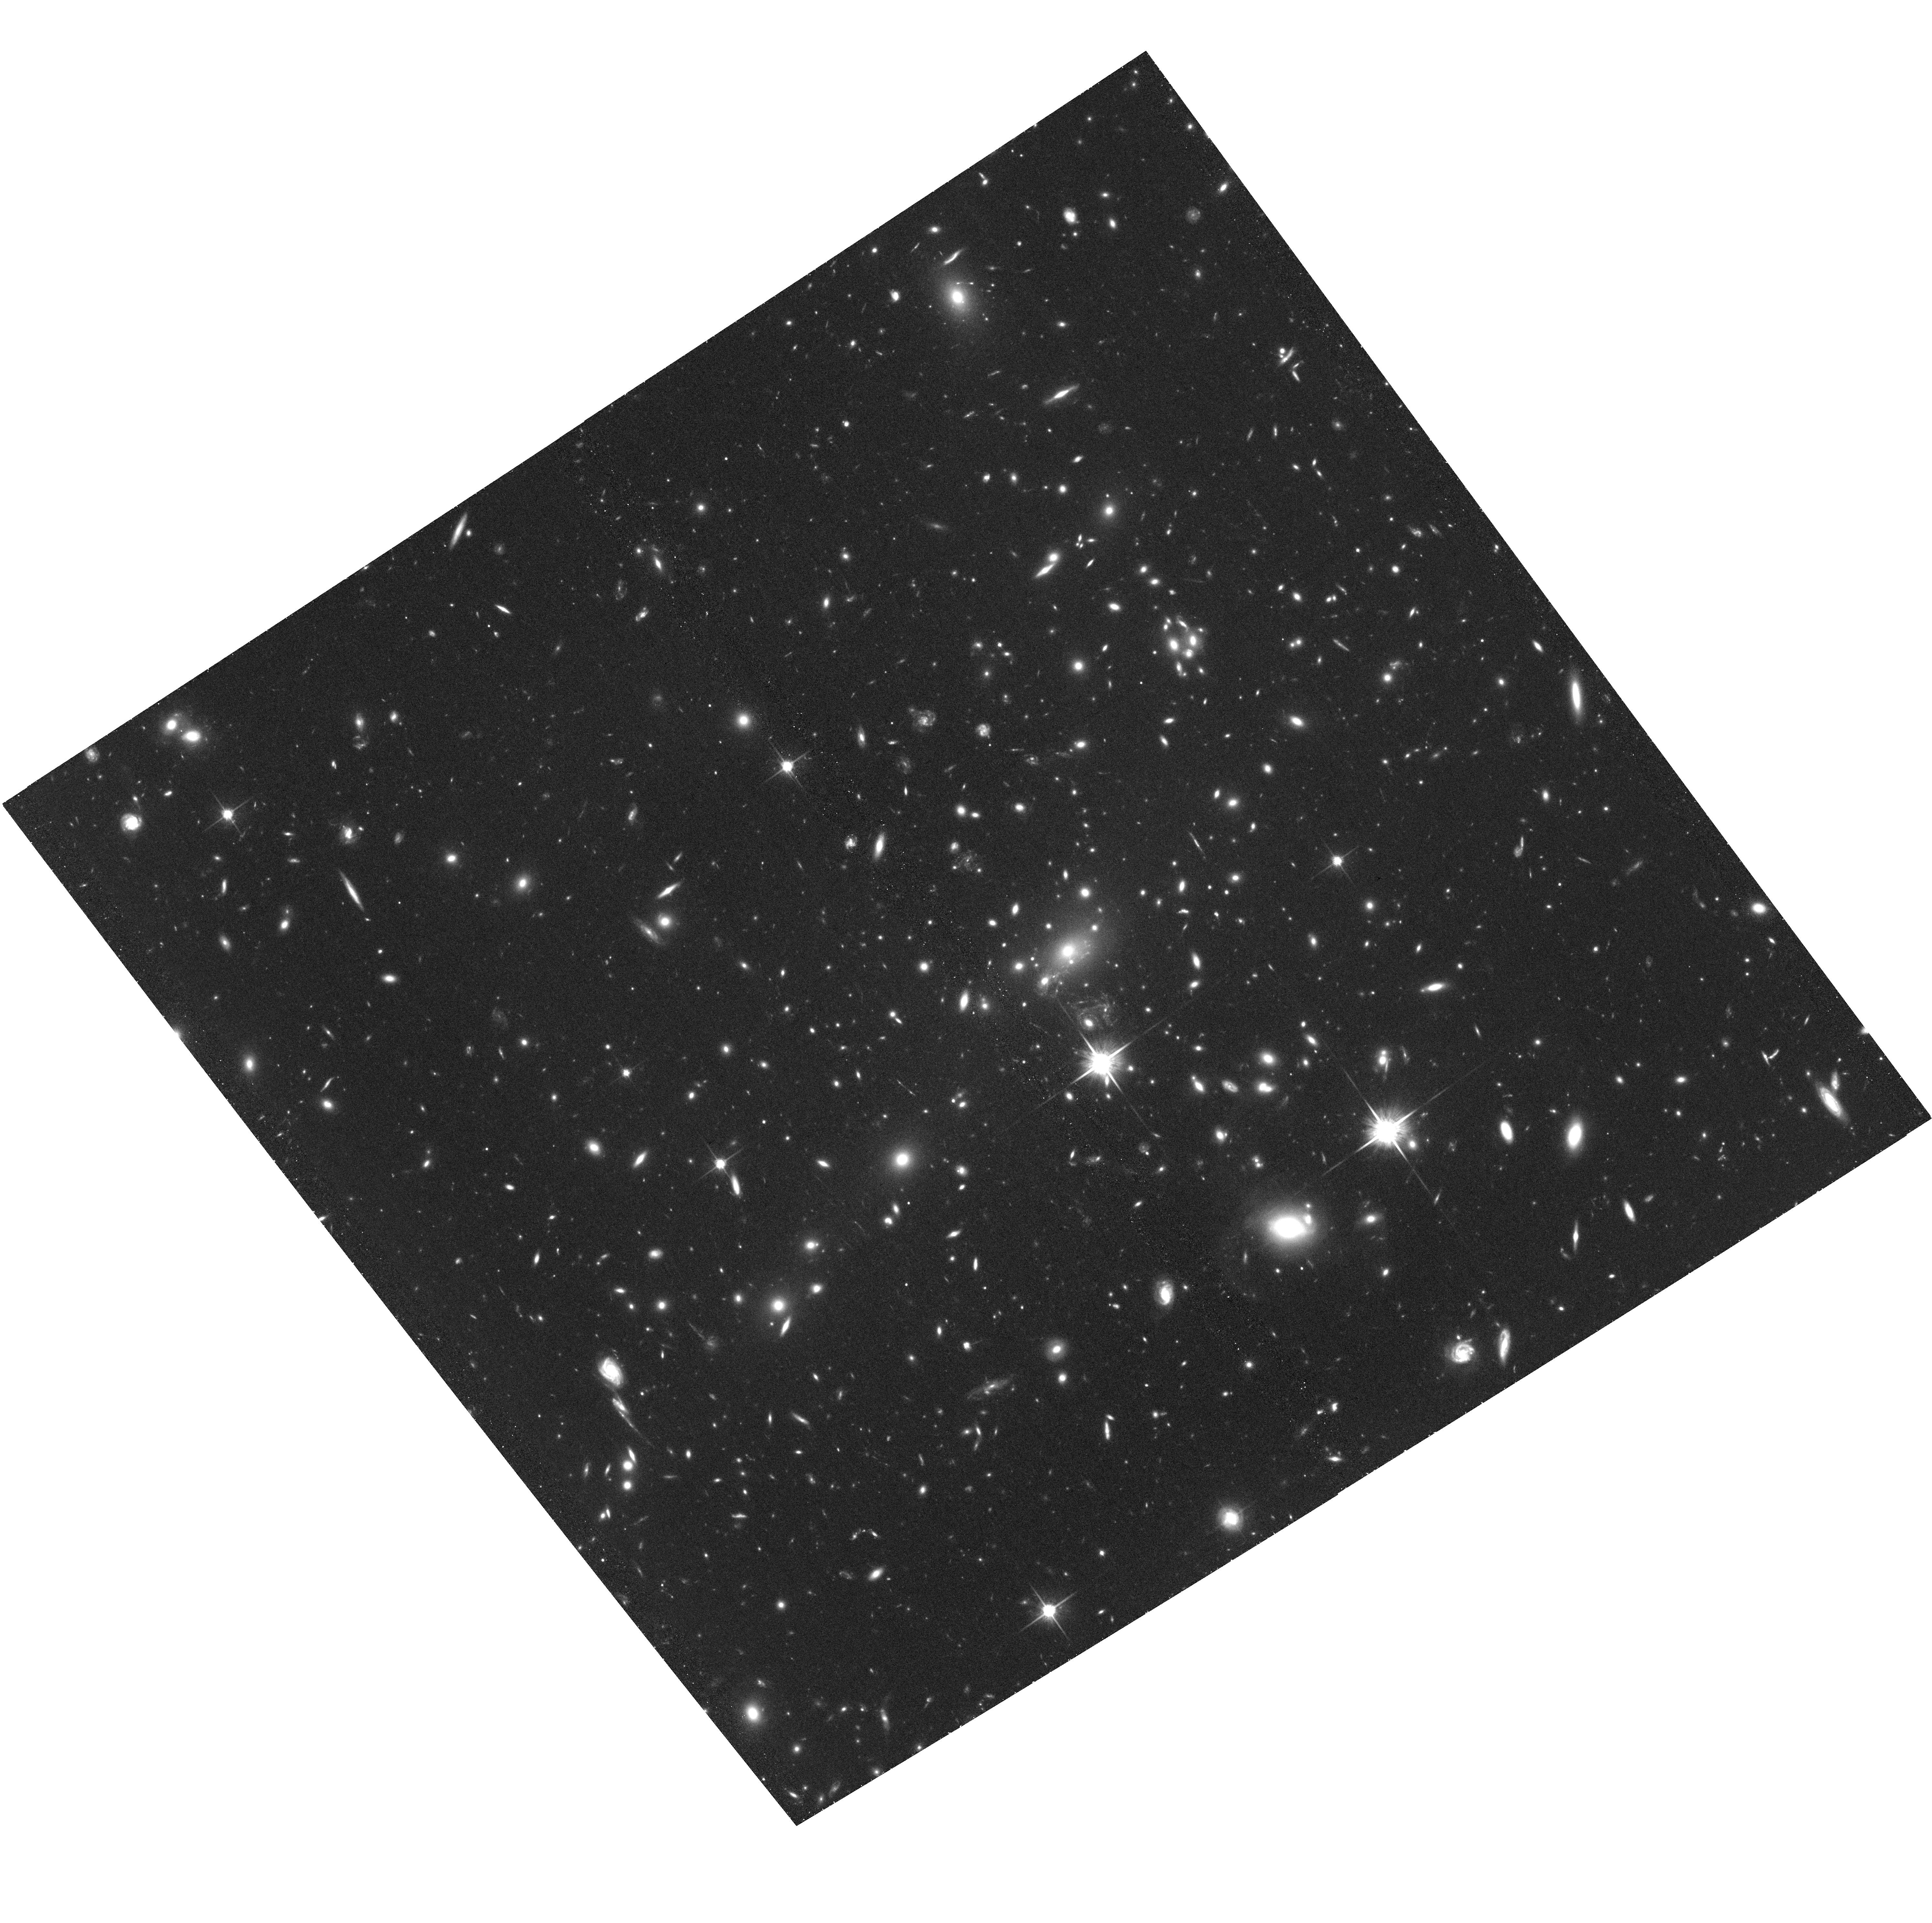
Target: MACSJ1149.5+2223
Instrument: ACS/WFC
Filter: F814W
Exposure: 1.4 h
Observation ID: hst_13504_82_acs_wfc_f814w_jcdu82

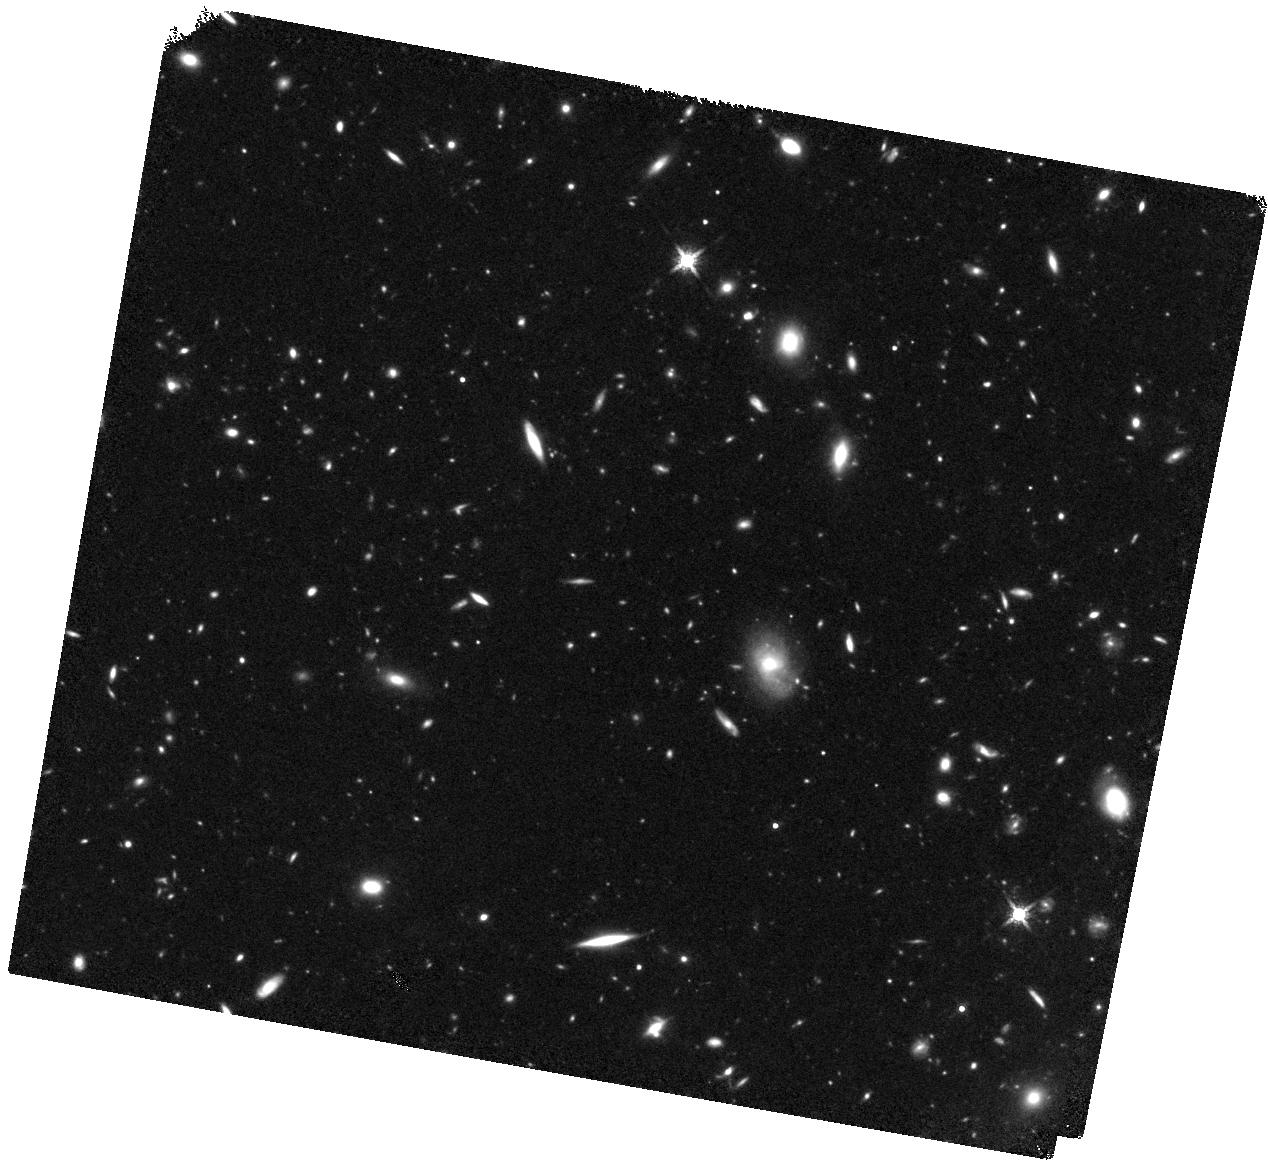
Target: MACSJ1149.5+2223-HFFPAR
Instrument: WFC3/IR
Filter: F160W
Exposure: 1.5 h
Observation ID: hst_13504_98_wfc3_ir_f160w_icdu98

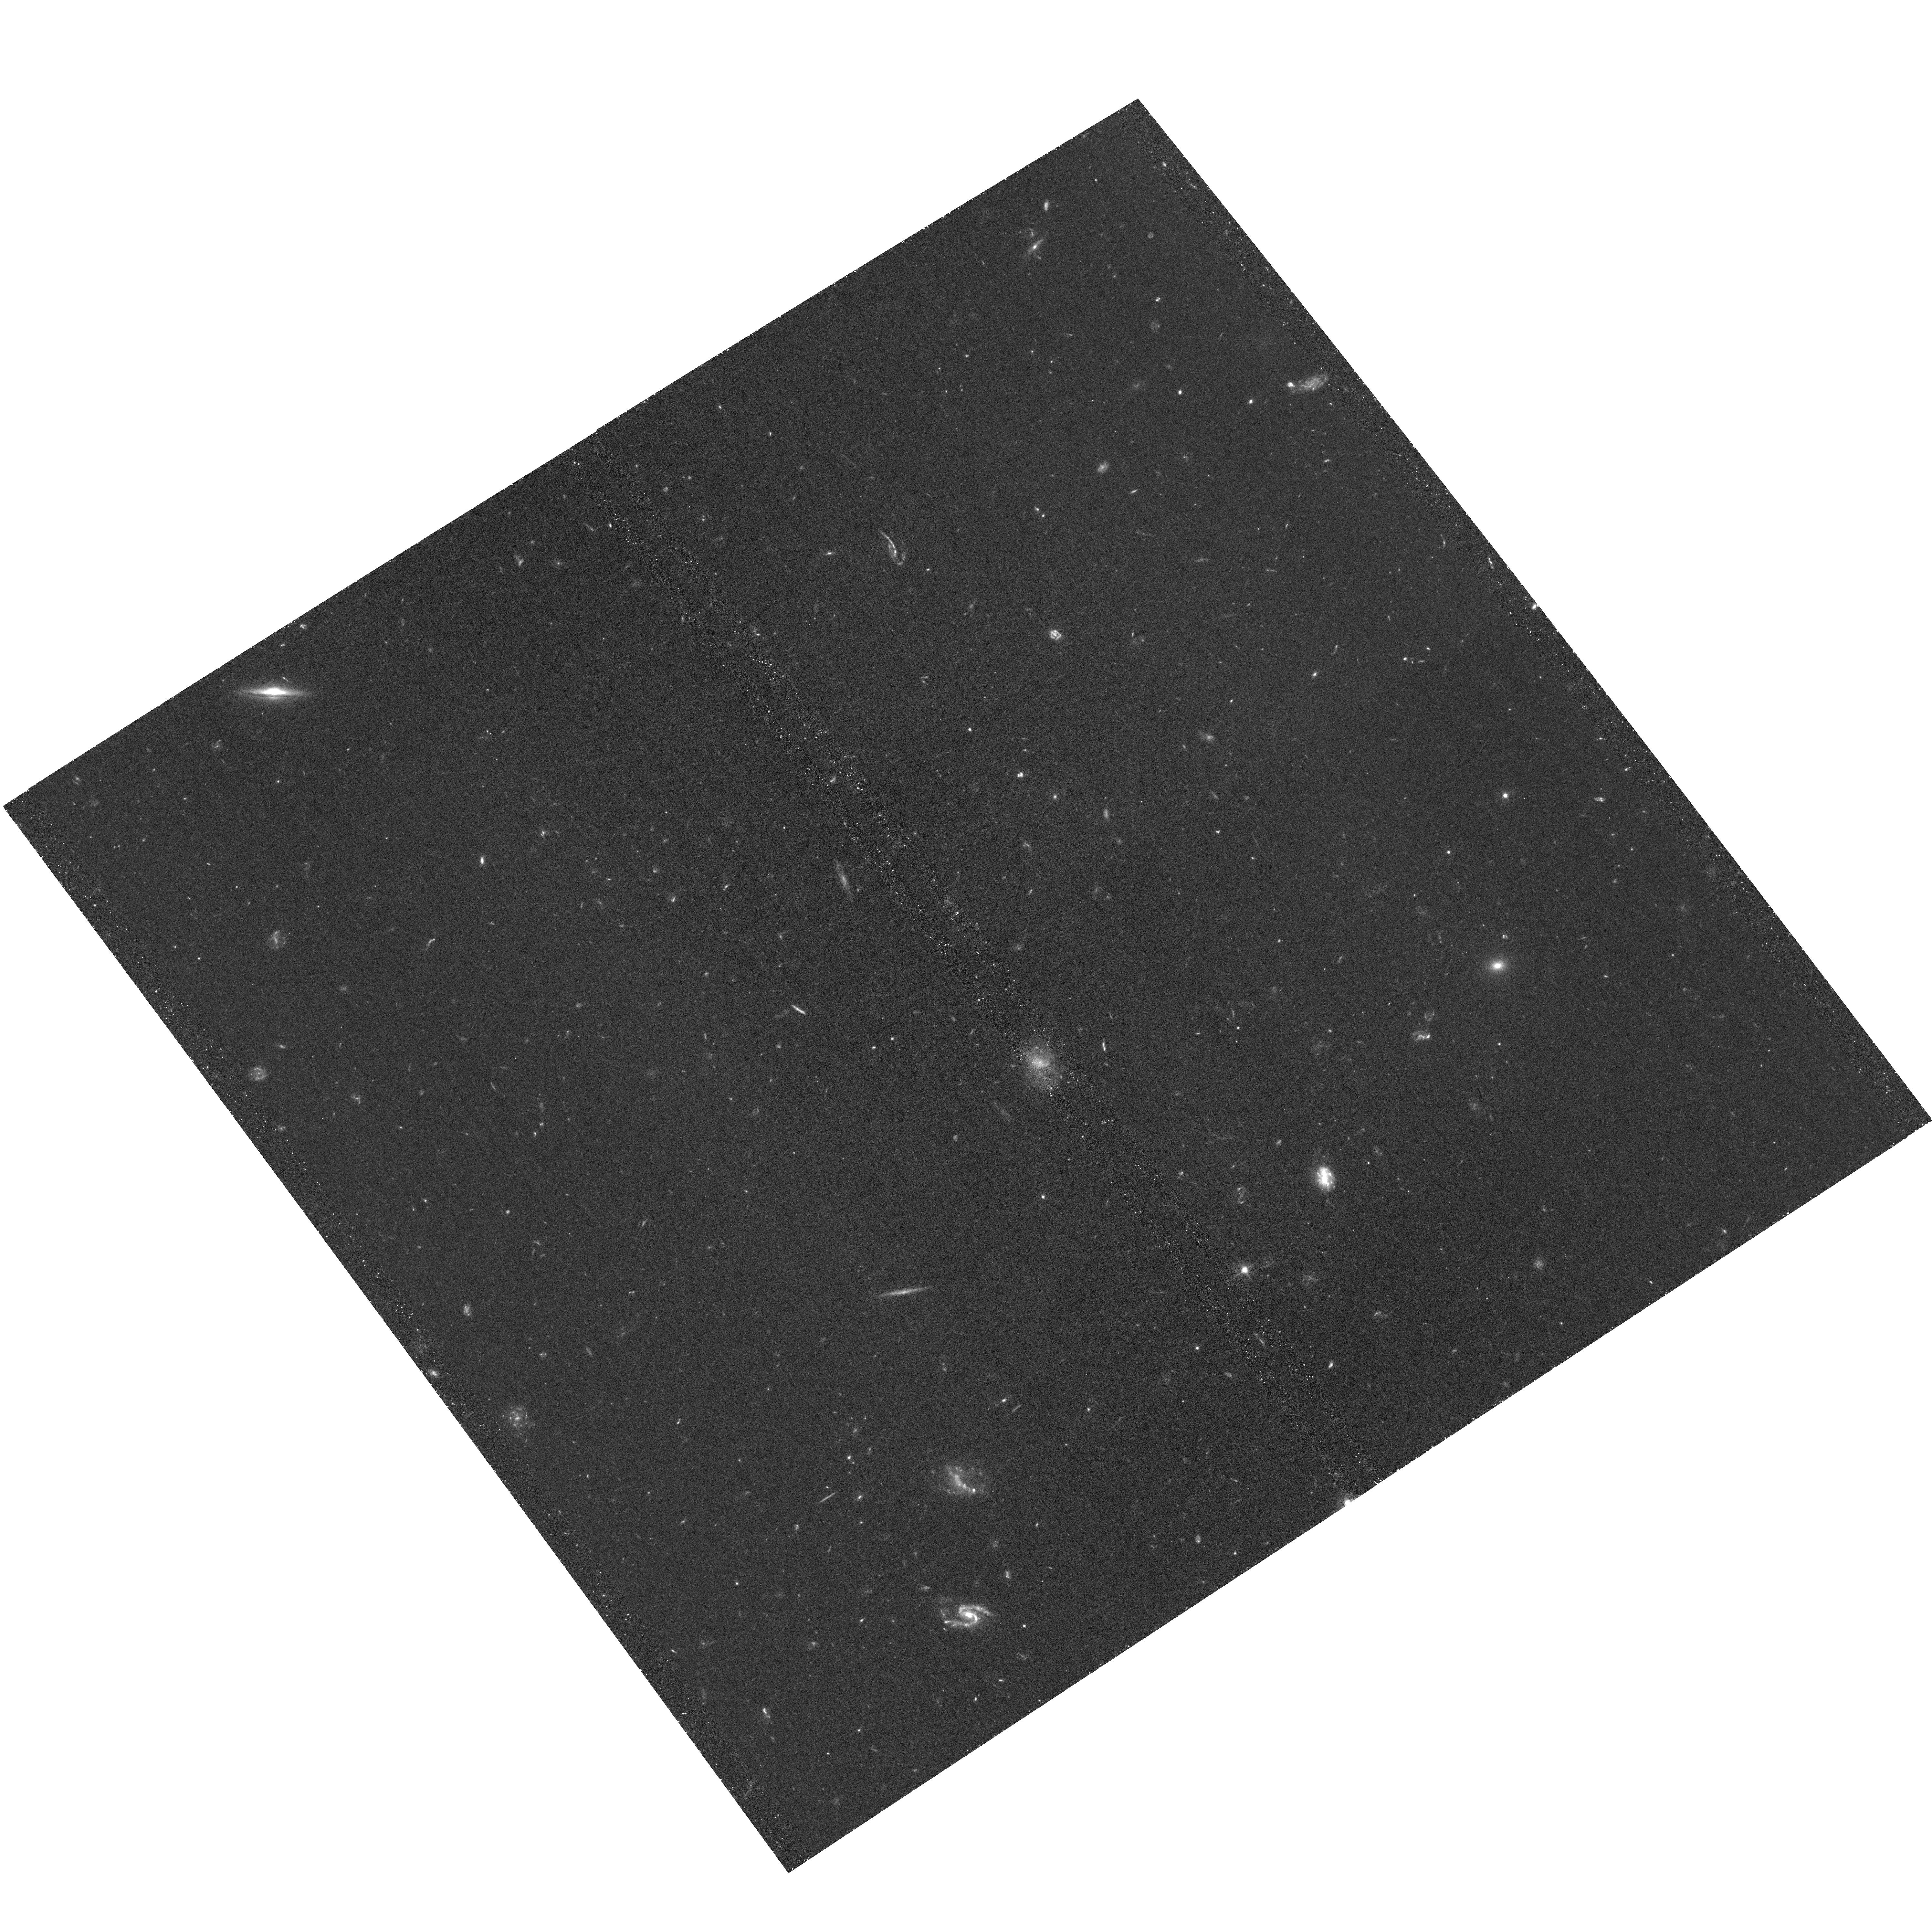
Target: MACSJ1149.5+2223-HFFPAR
Instrument: ACS/WFC
Filter: F435W
Exposure: 1.4 h
Observation ID: hst_13504_b1_acs_wfc_f435w_jcdub1

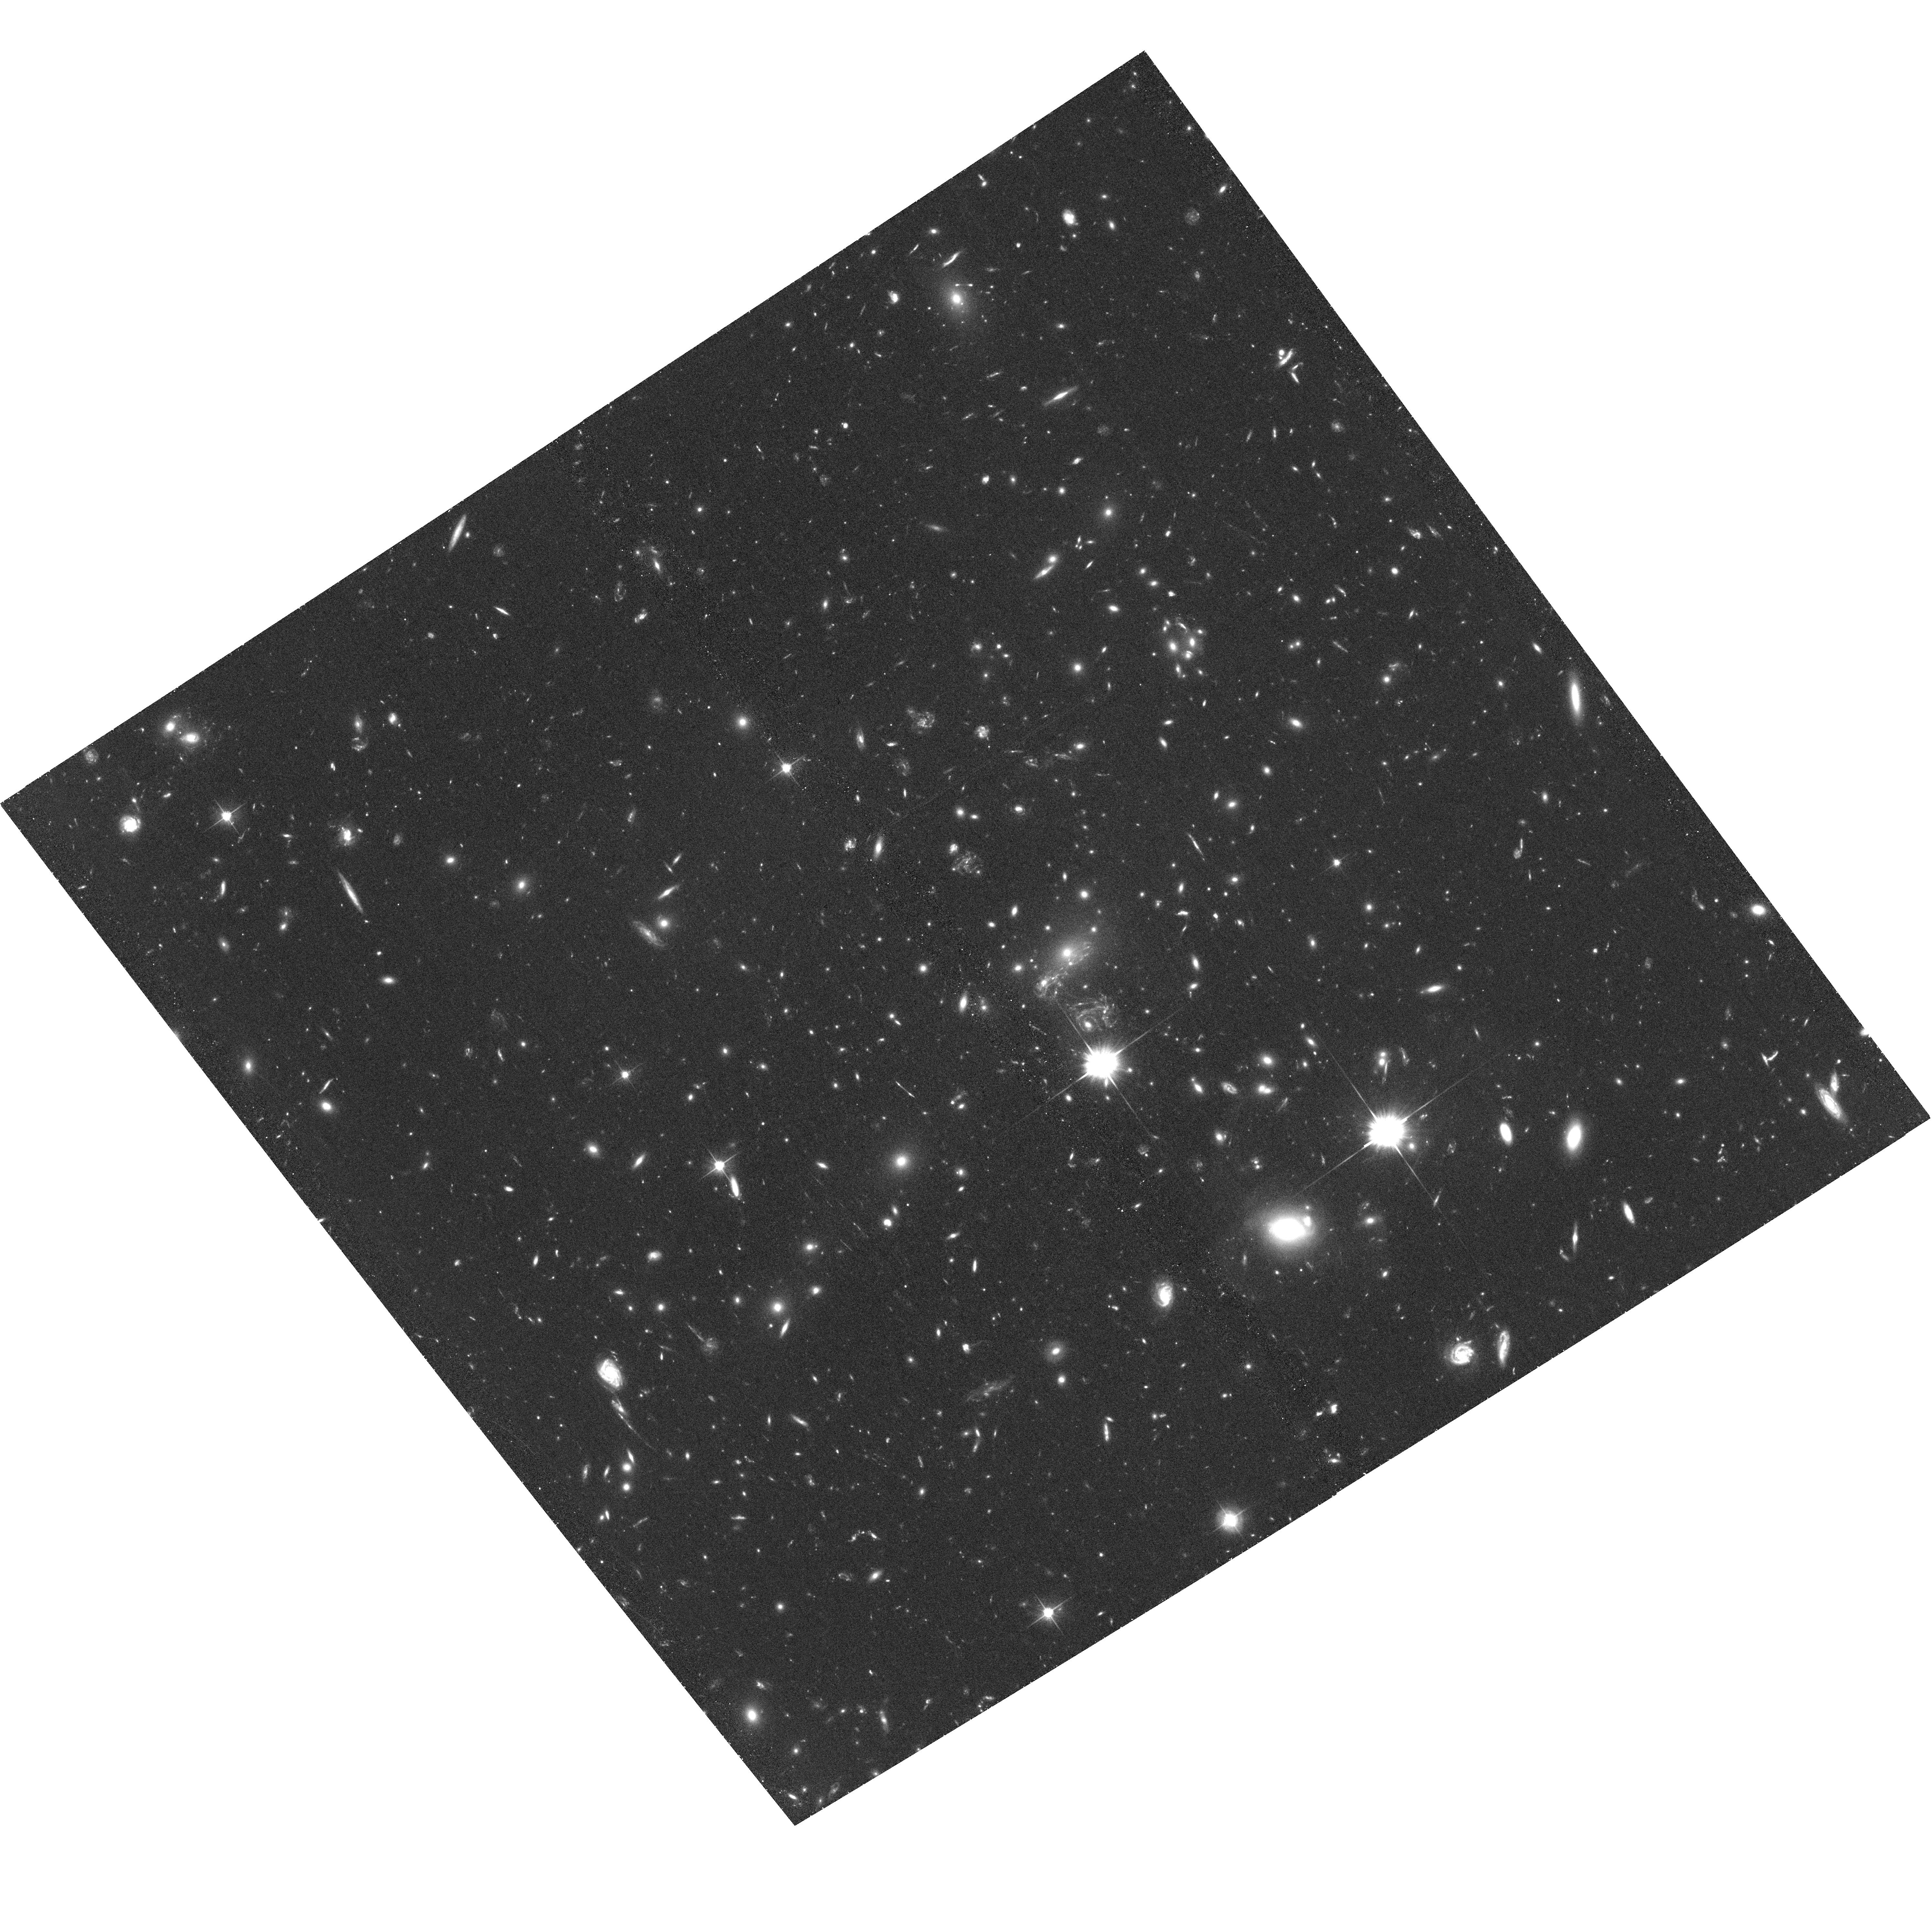
Target: MACSJ1149.5+2223
Instrument: ACS/WFC
Filter: F606W
Exposure: 1.4 h
Observation ID: hst_13504_81_acs_wfc_f606w_jcdu81

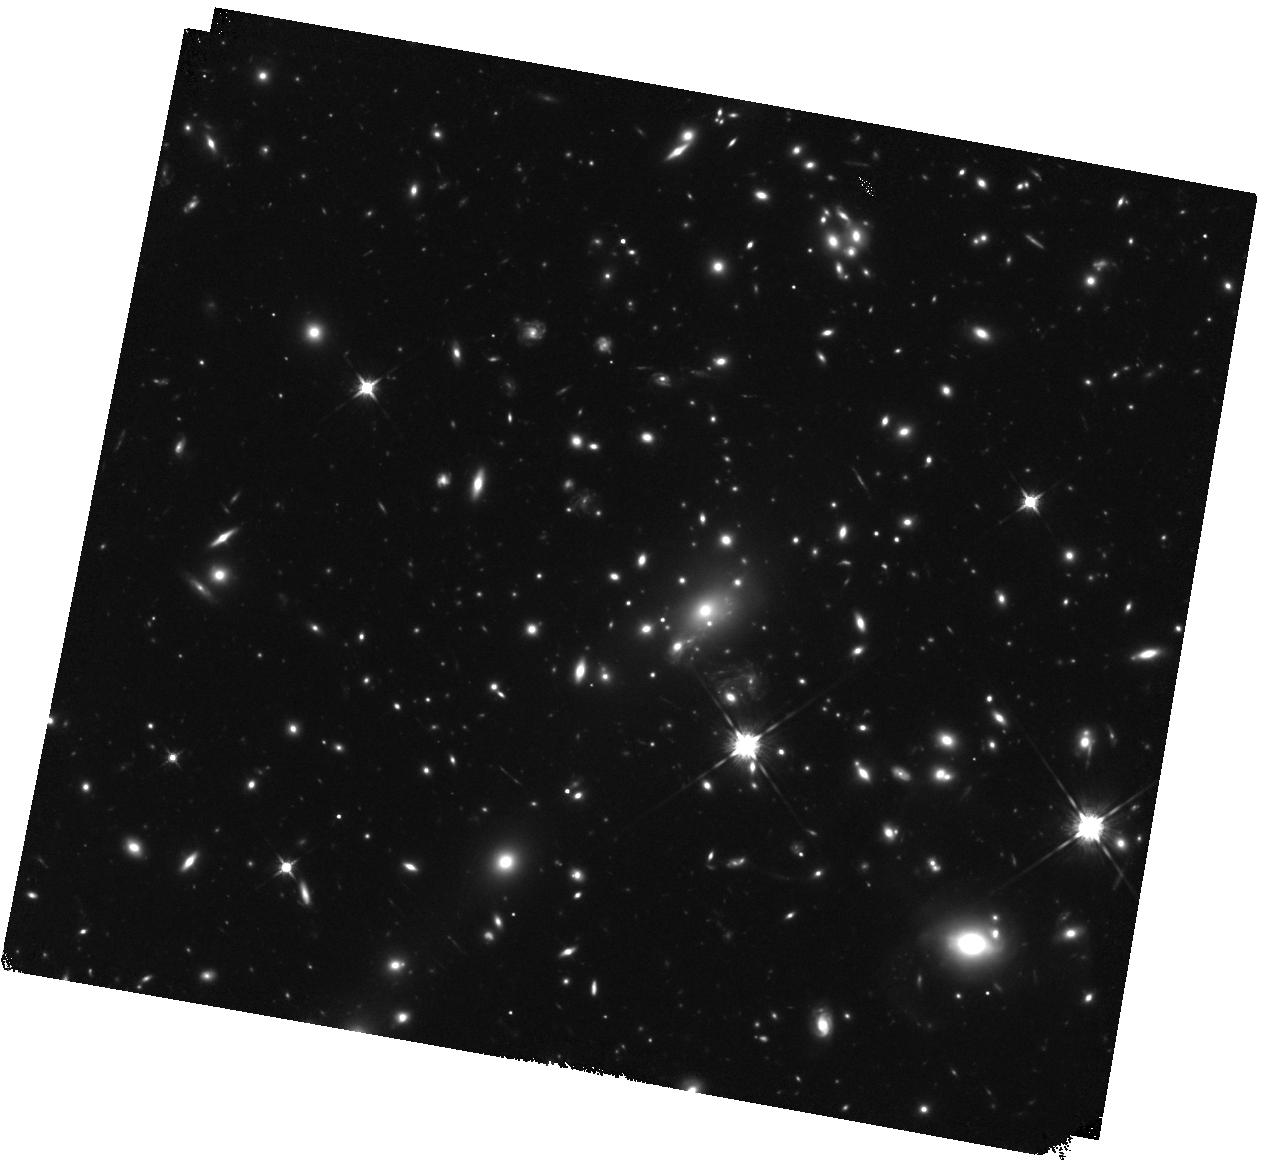
Target: MACSJ1149.5+2223
Instrument: WFC3/IR
Filter: F125W
Exposure: 1.4 h
Observation ID: hst_13504_25_wfc3_ir_f125w_icdu25

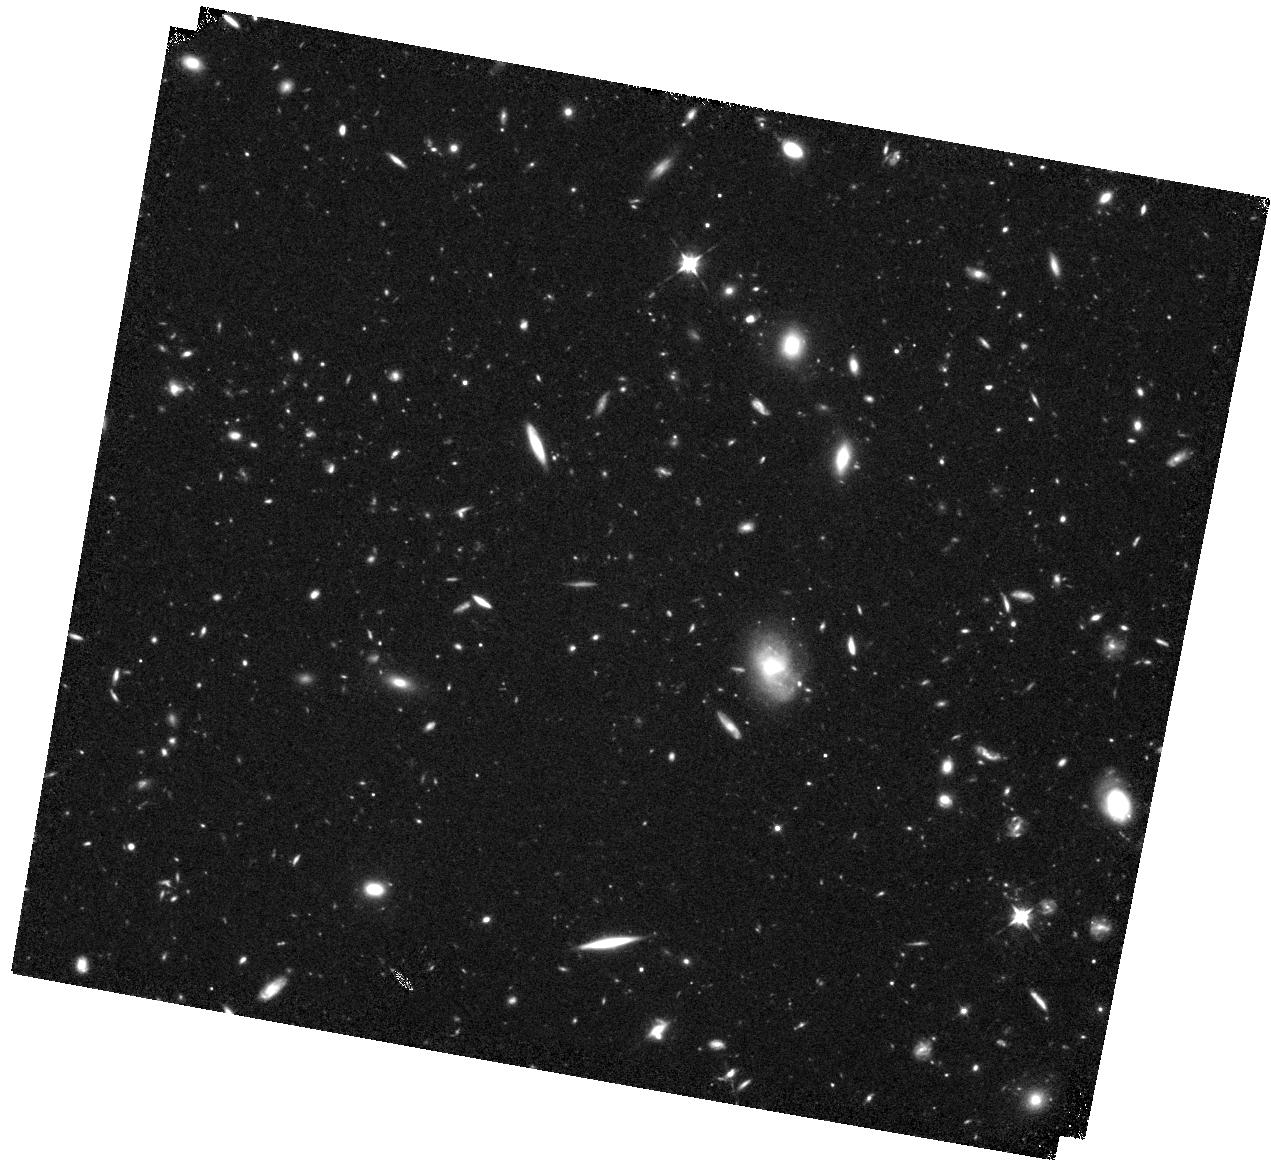
Target: MACSJ1149.5+2223-HFFPAR
Instrument: WFC3/IR
Filter: F105W
Exposure: 1.4 h
Observation ID: hst_13504_91_wfc3_ir_f105w_icdu91

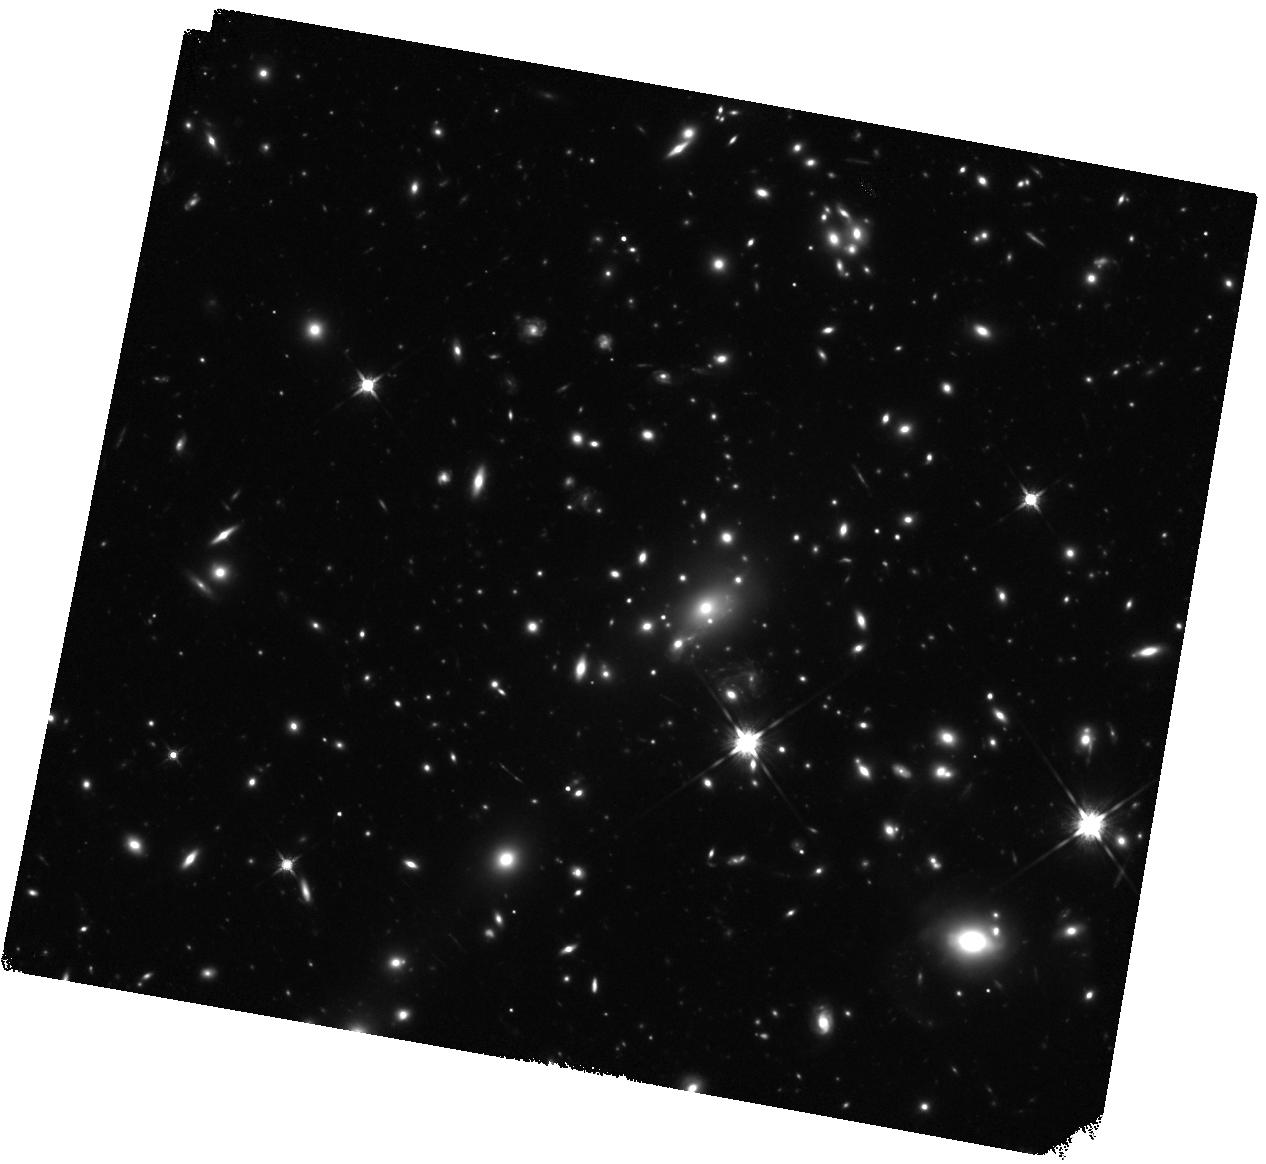
Target: MACSJ1149.5+2223
Instrument: WFC3/IR
Filter: F140W
Exposure: 1.4 h
Observation ID: hst_13504_10_wfc3_ir_f140w_icdu10

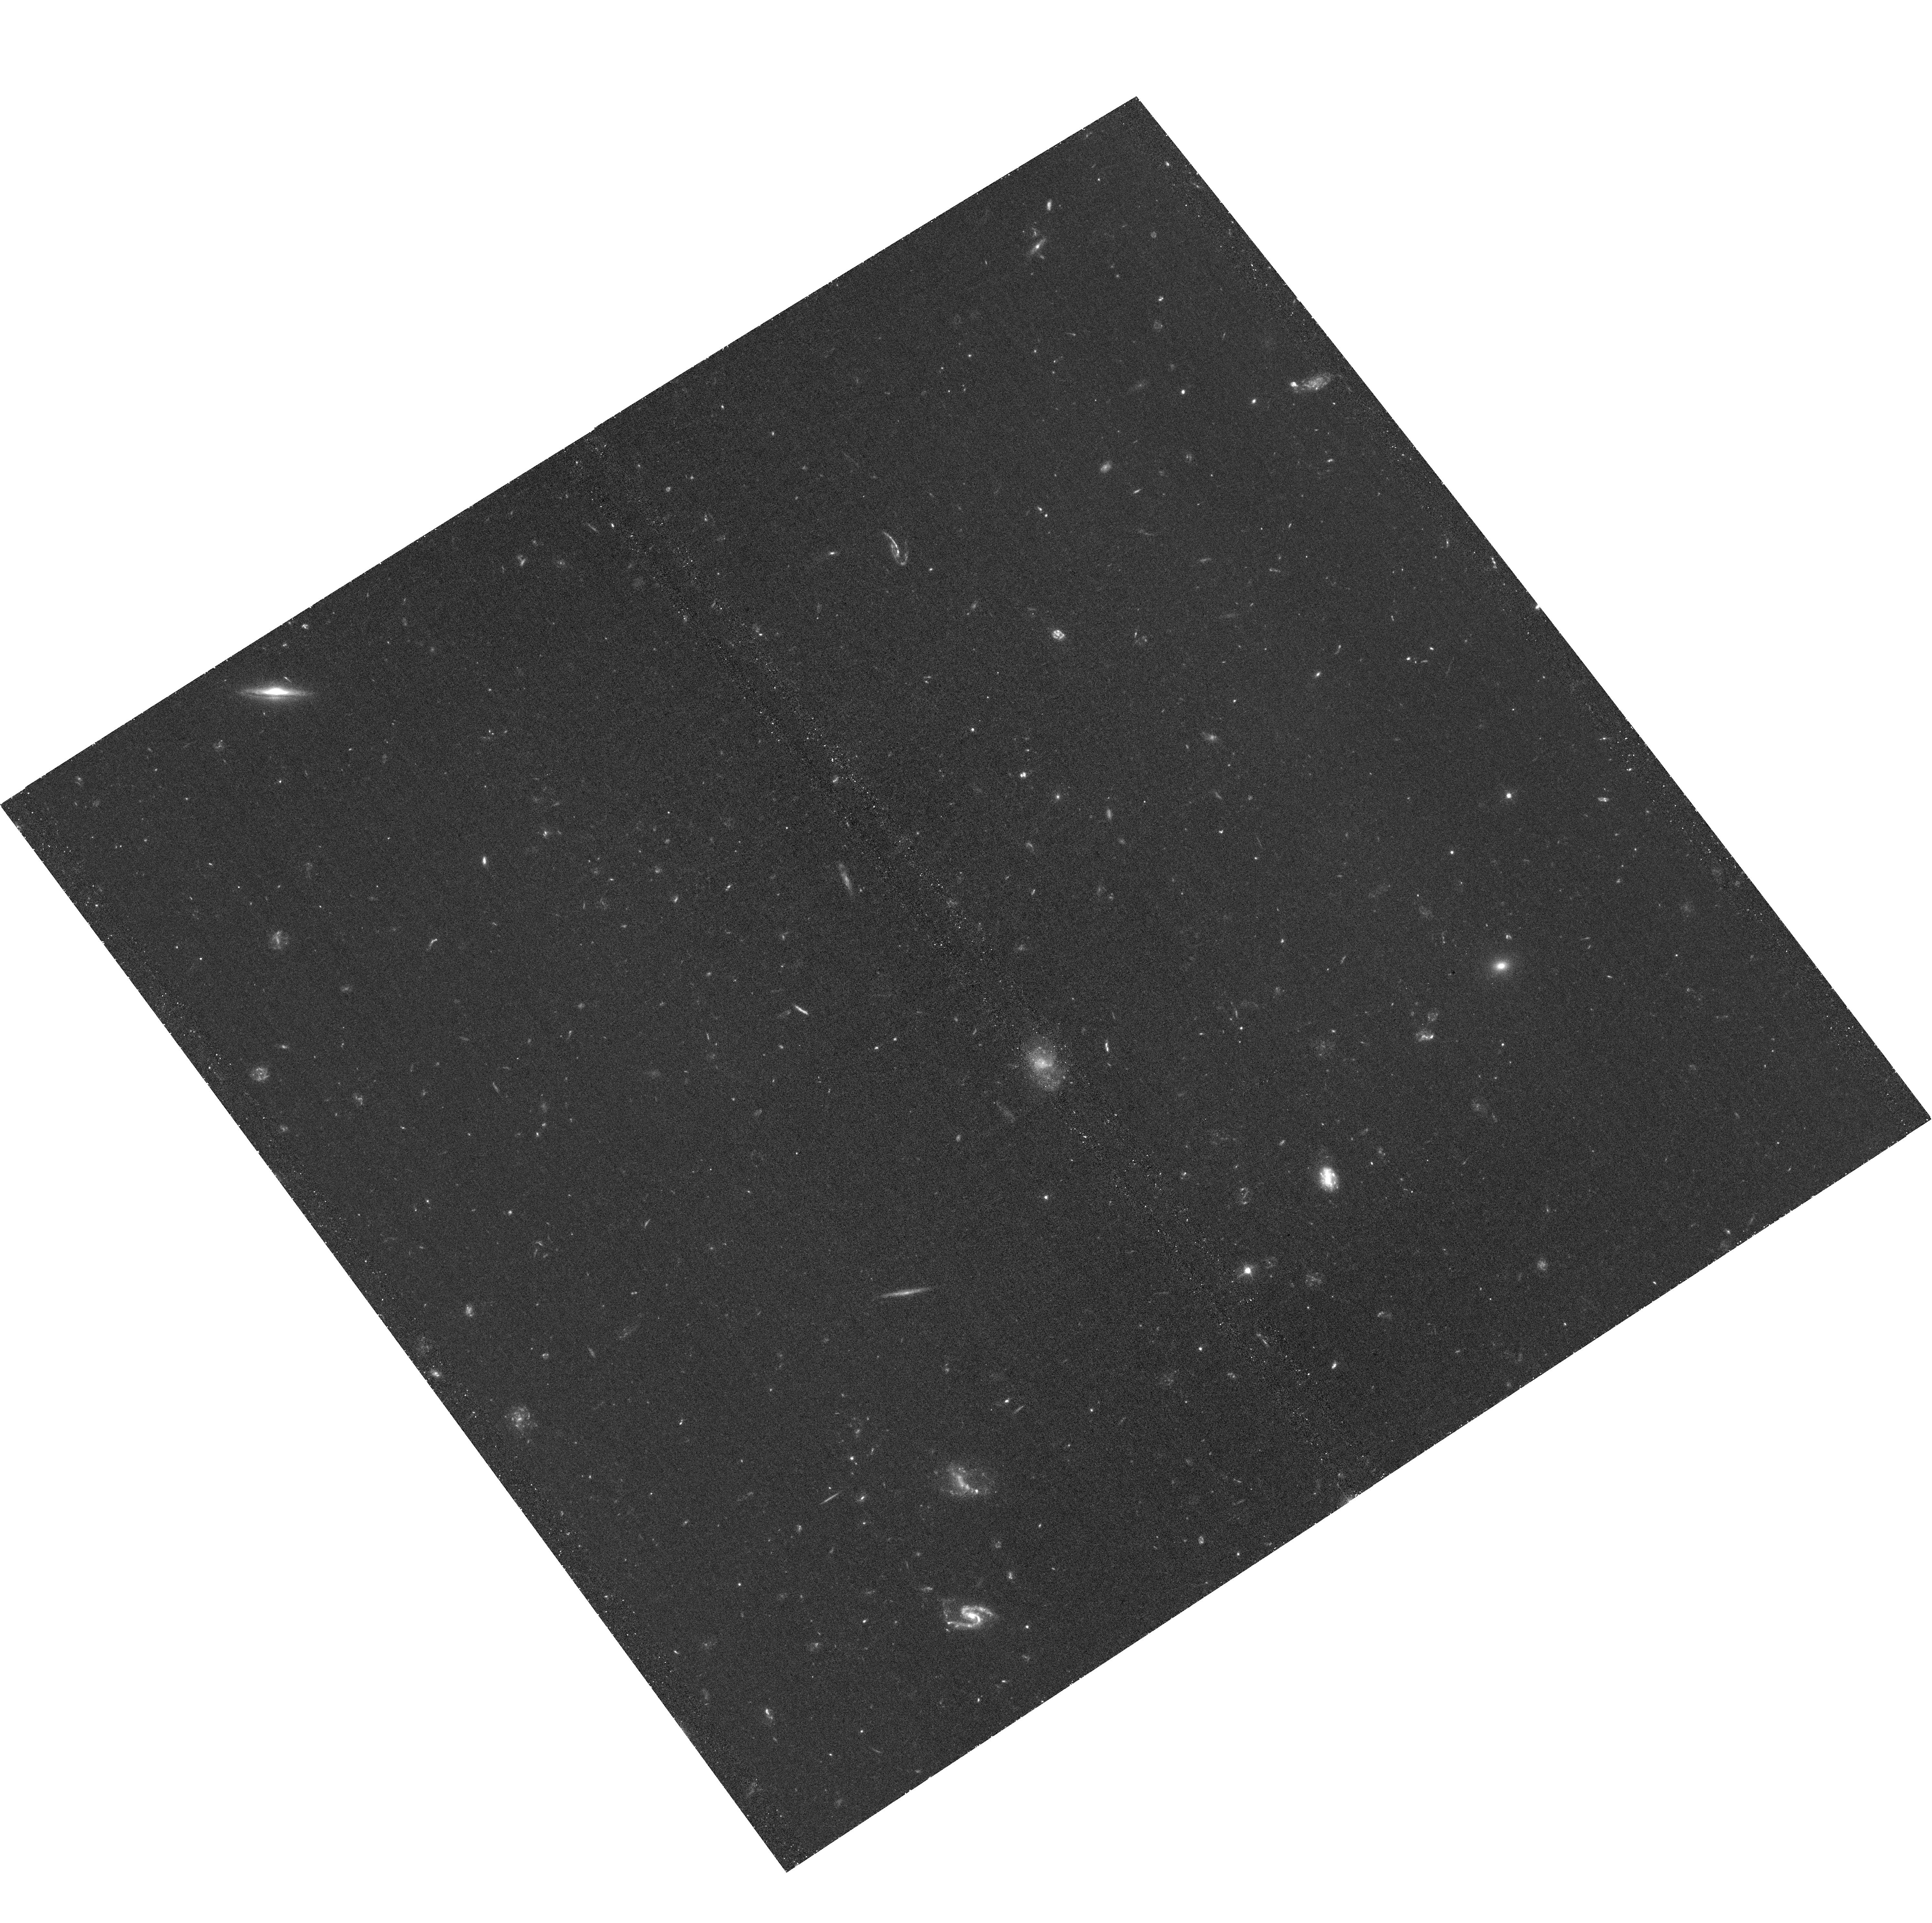
Target: MACSJ1149.5+2223-HFFPAR
Instrument: ACS/WFC
Filter: F435W
Exposure: 1.4 h
Observation ID: hst_13504_b5_acs_wfc_f435w_jcdub5

HST Frontier Fields - Observations of MACSJ1149.5+2223 (PI: Lotz, Jennifer)

Using Director's Discretionary (DD) observing time, HST will undertake a revolutionary deep field observing program to peer deeper into the Universe than ever before and provide a first glimpse of JWST's universe. These Frontier Fields will combine the power of HST with the natural gravitational telescopes of high-magnification clusters of galaxies to produce the second-deepest observations of blank fields and the deepest observations of clusters and their lensed galaxies ever obtained. The primary science goals of the HST FF are (1) to reveal z~5-10 galaxy populations ~10-50 times intrinsically fainter than any presently known; (2) to solidify our understanding of the stellar masses and star-formation histories of galaxies at the earliest times; (3) provide the first statistically meaningful morphological characterization of z>5 galaxies; and (4) to find z>8 galaxies magnified sufficiently for spectroscopic followup and internal structure studies. Six strong-lensing clusters -- Abell 2744, MACSJ0416.1-2403, MACSJ0717.5+3745, MACSJ1149.5+22, RXCJ2248.7-4431, and Abell 370 -- will be targeted with coordinated parallels of adjacent blank fields with ACS/WFC and WFC3/IR cameras. Observations for the first four cluster/blank field pairs will be obtained in HST Cycles 21 and 22, with two additional pairs to follow in Cycle 23 pending results of the initial observations. HST imaging will reach 5sigma depths of 28.7' 29th AB magnitude for a point source in ACS F435W, F606W, F814W, WFC3/IR F105W, F125W, F140W, F160W at 140 total orbits per field. All data for this observing program will be nonproprietary and available immediately upon entry into the Mikulski Archive for Space Telescopes. STScI will release fully calibrated high-level science products ready for scientific analysis by the astronomical community shortly after the raw data are obtained